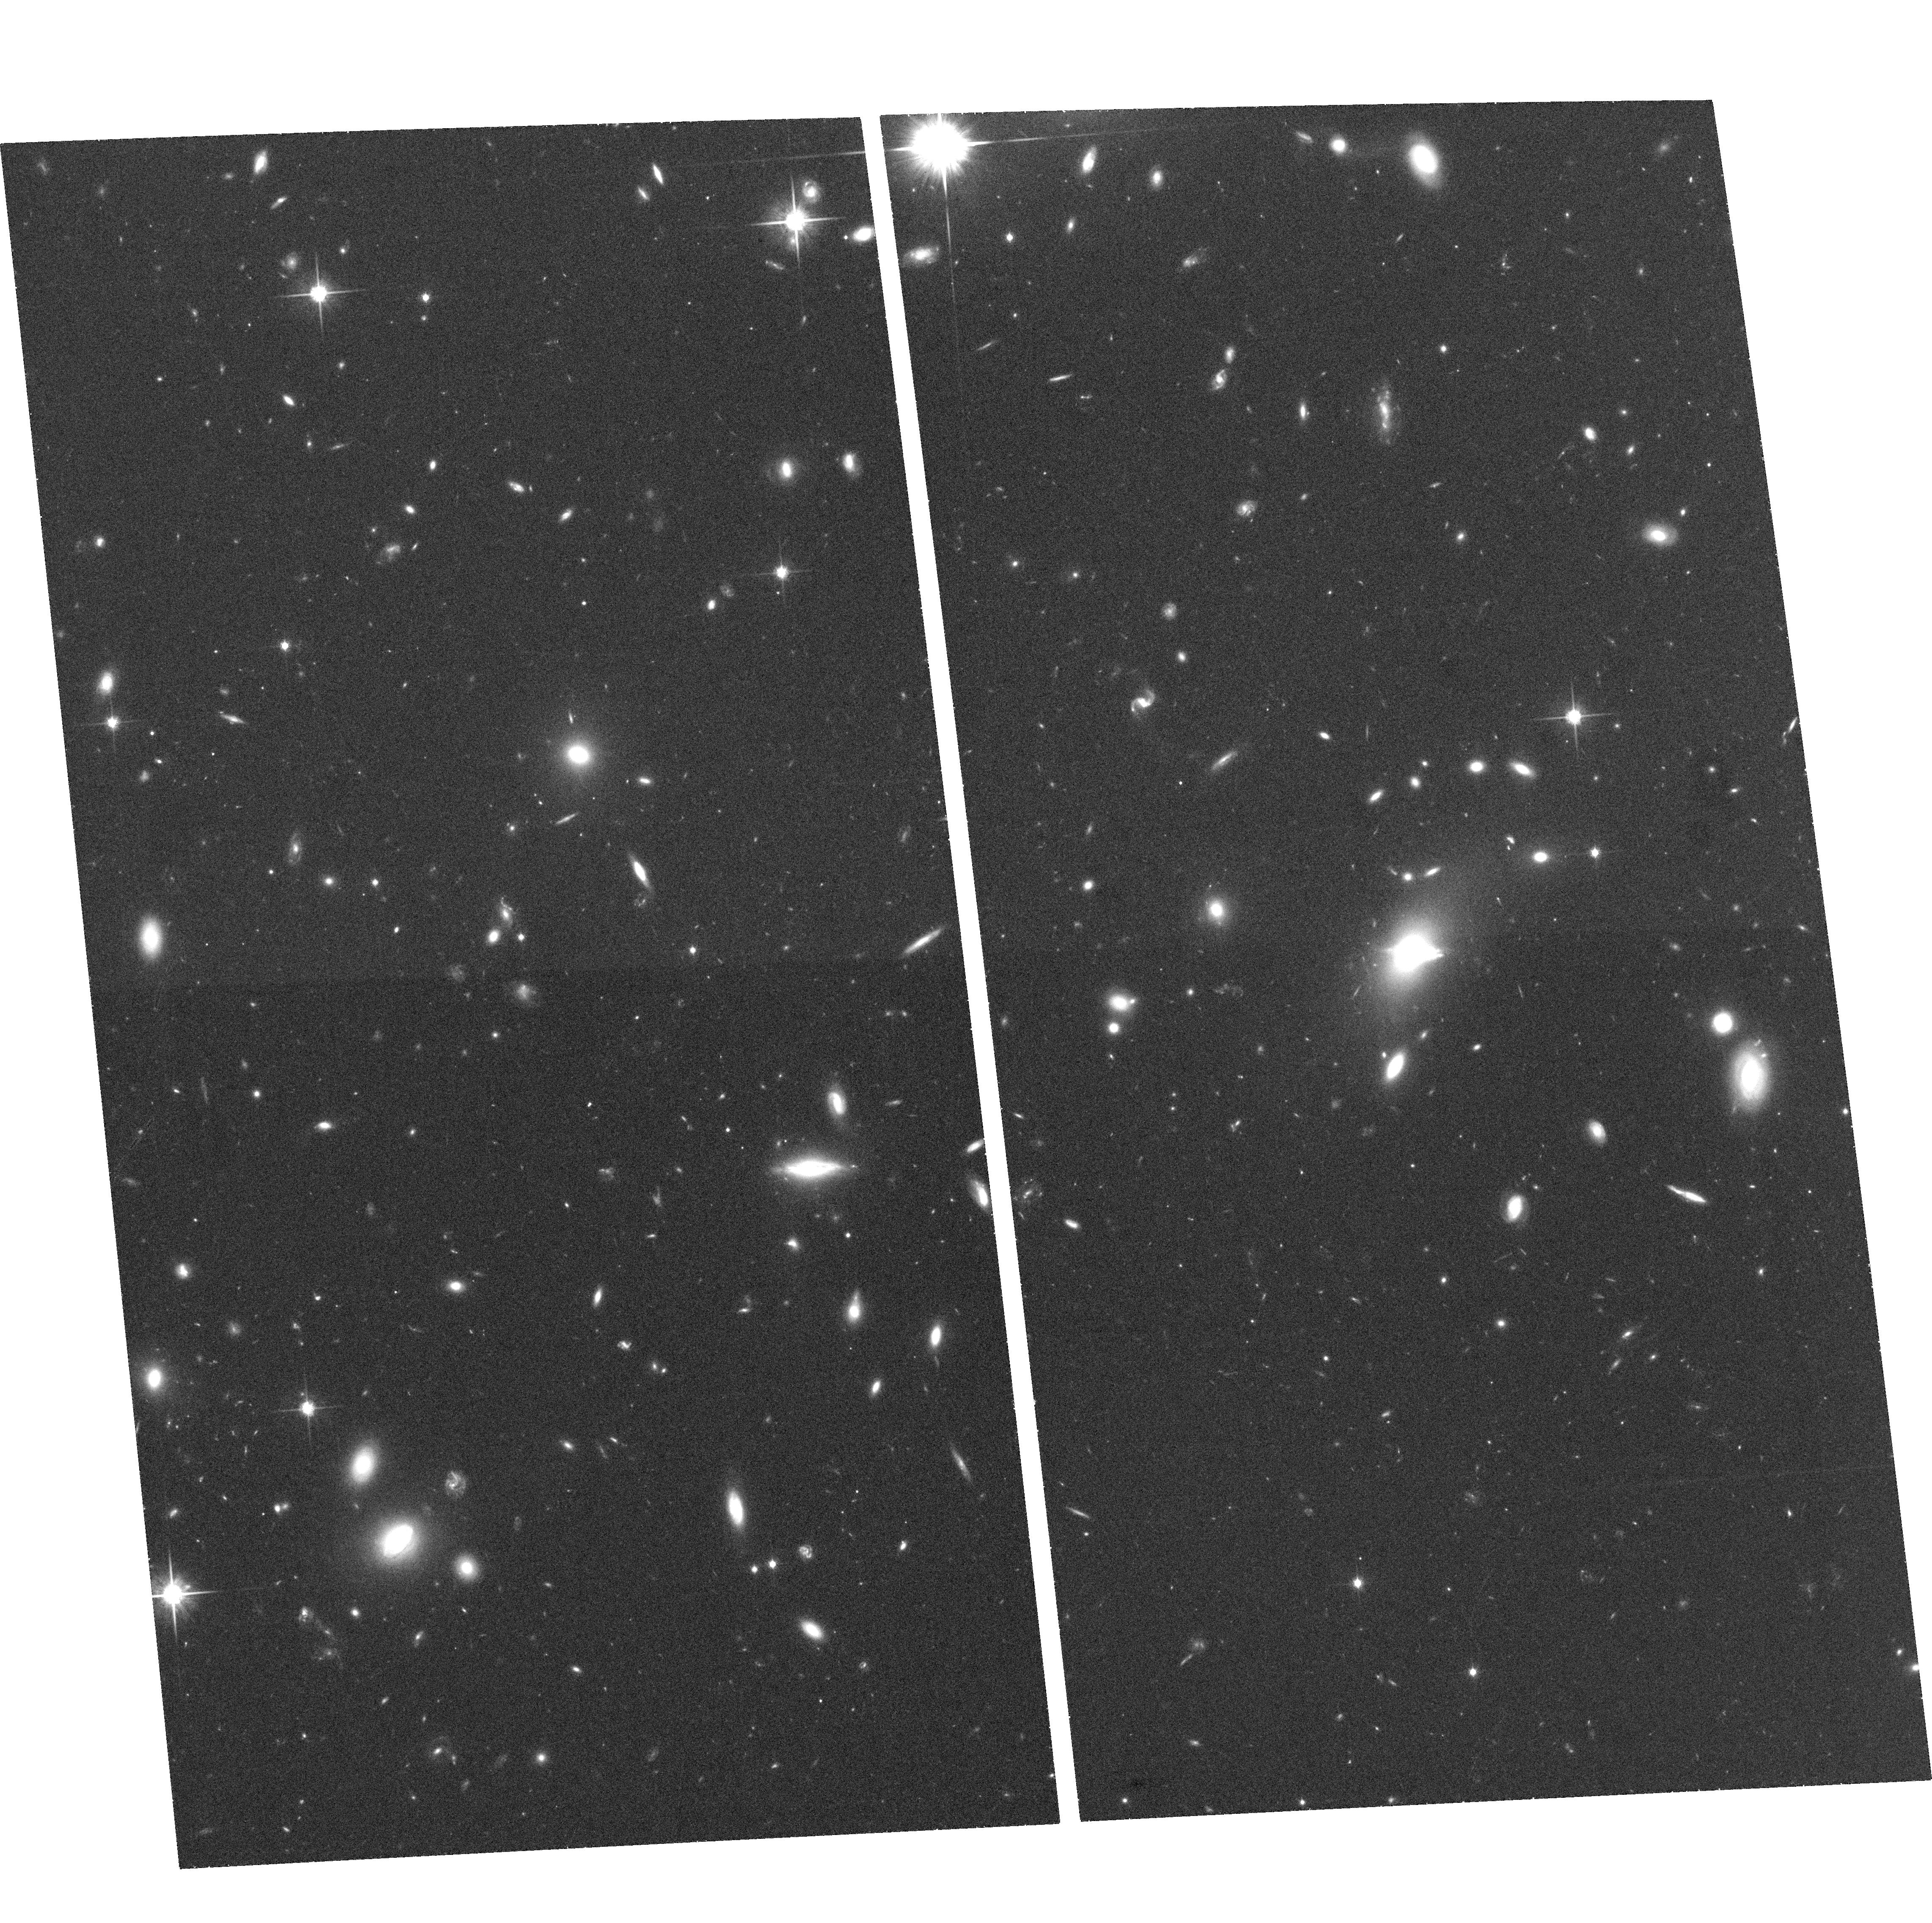
Target: SDSSJ0903+3139. Instrument: ACS/WFC. Filter: F814W. Exposure: 35 min. Observation ID: hst_10886_11_acs_wfc_f814w_j9op11

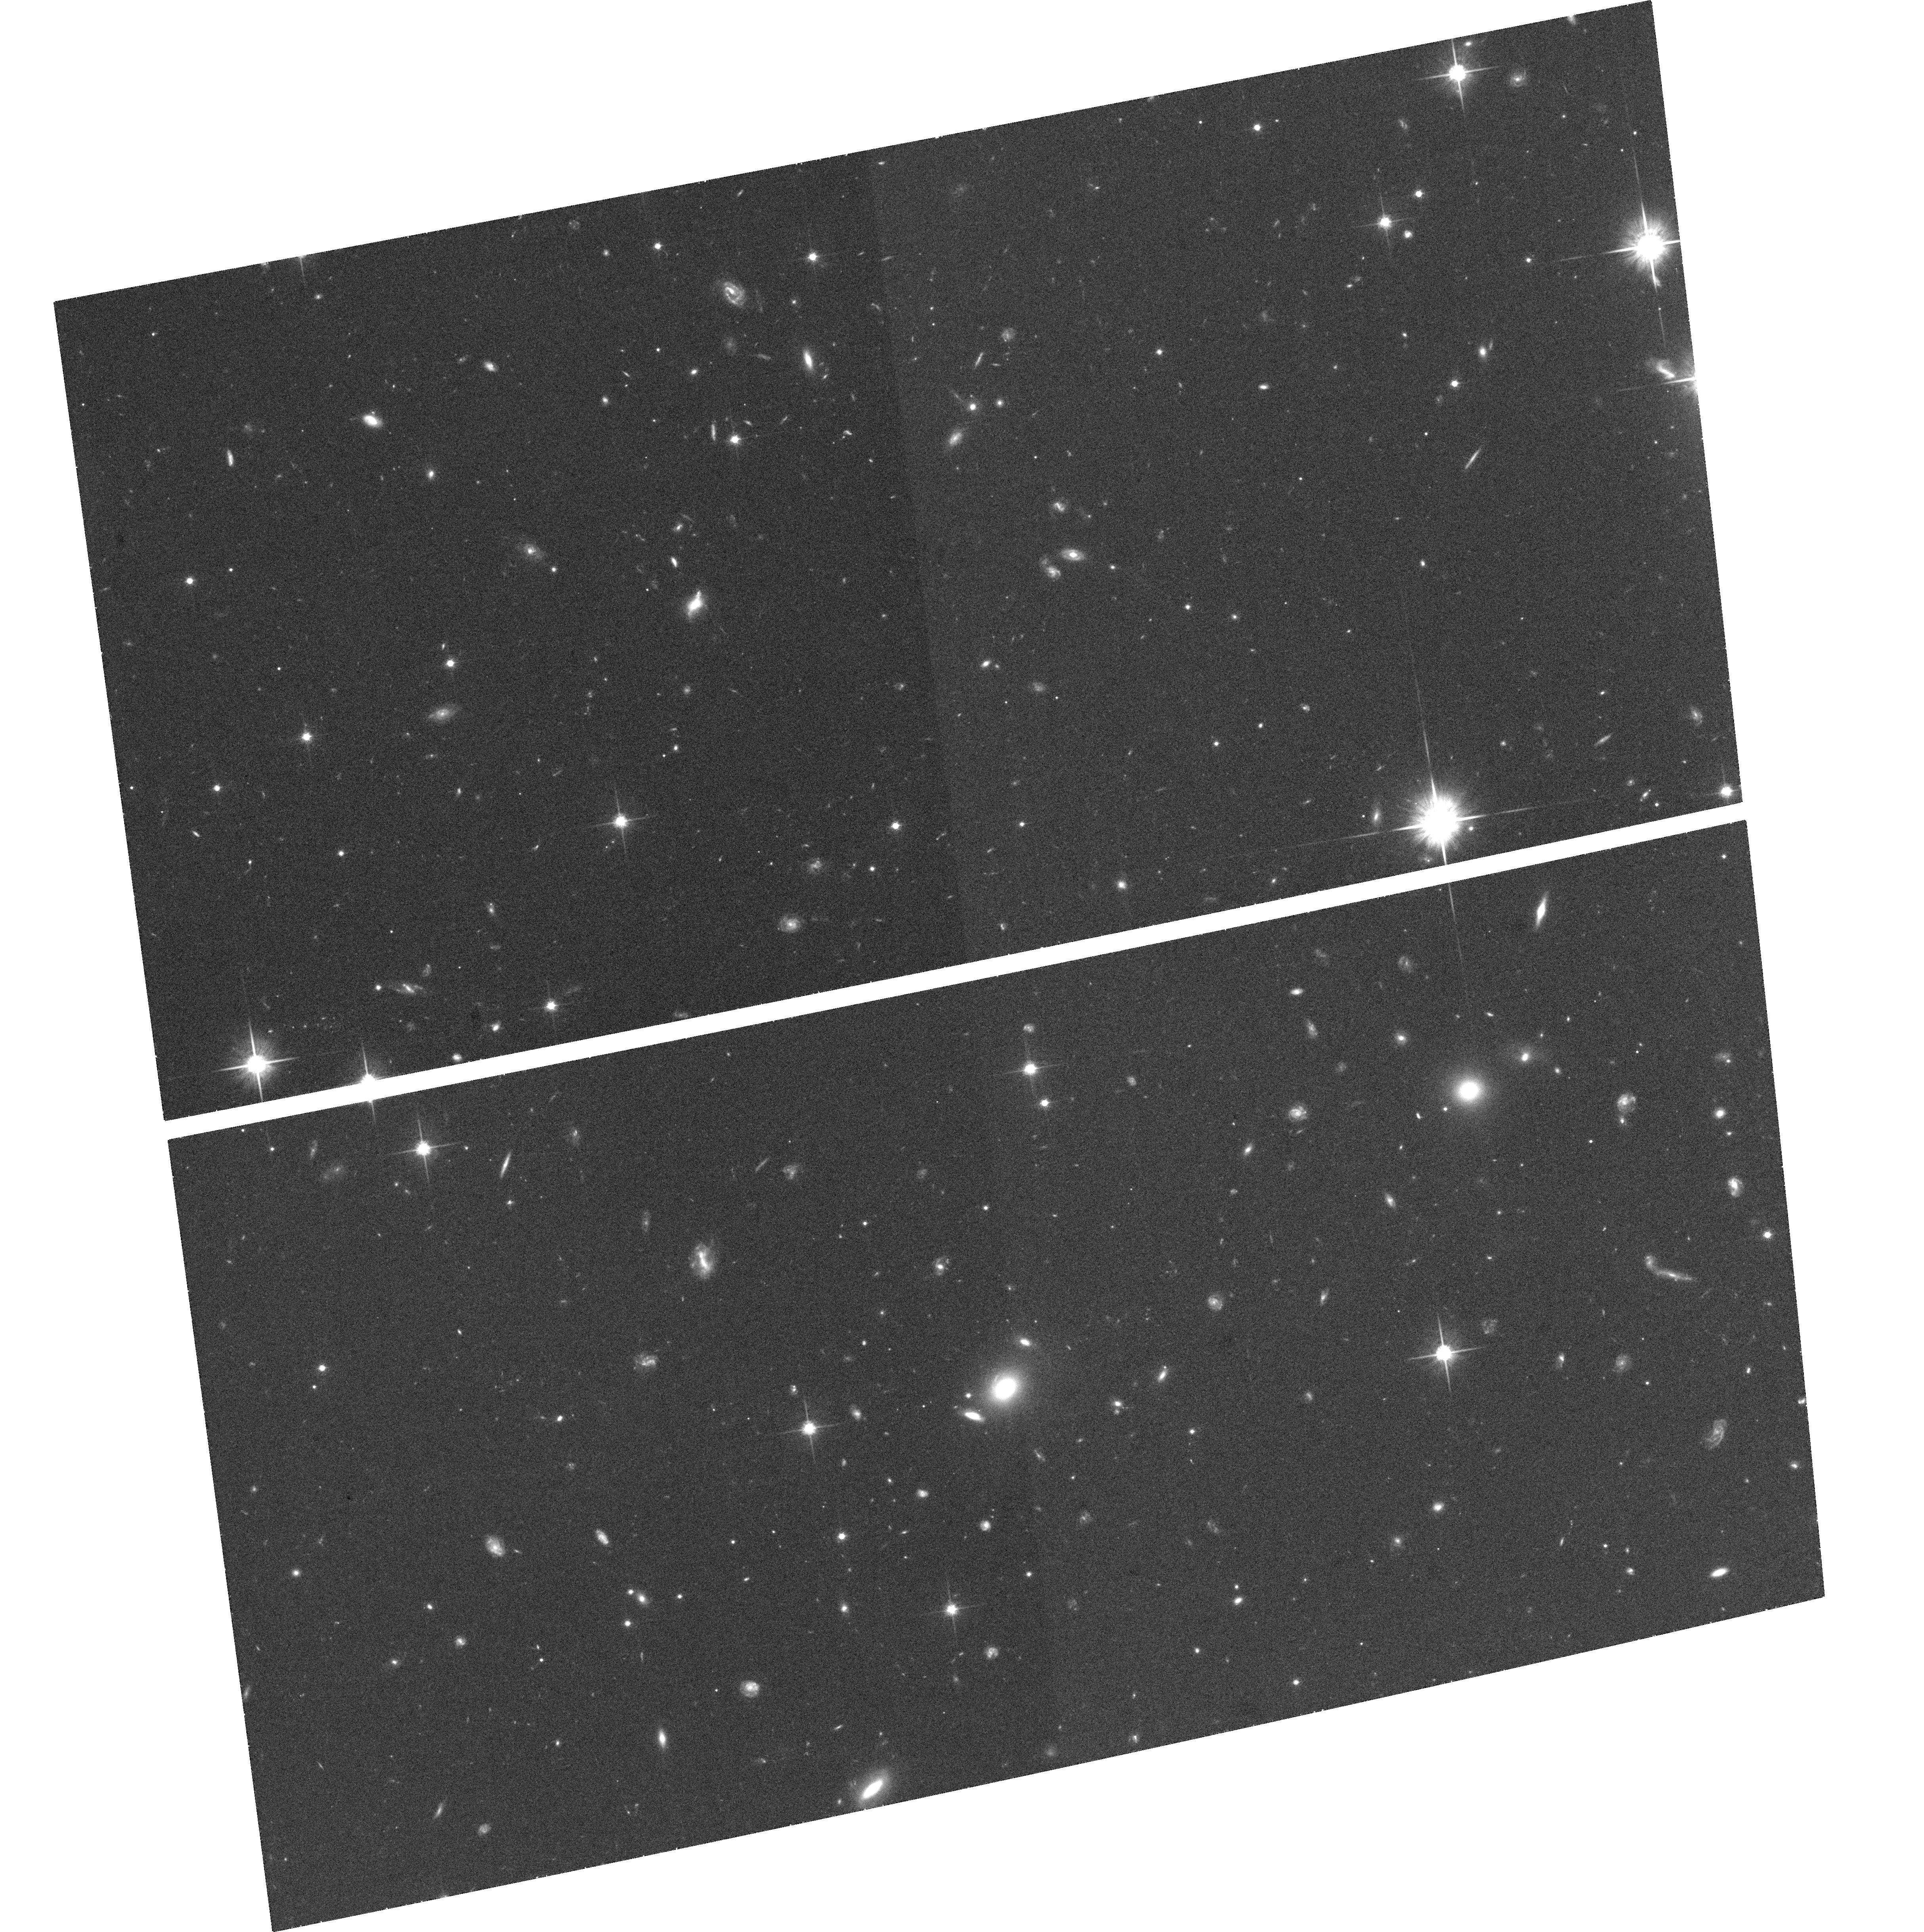
Target: SDSSJ2225+1259. Instrument: ACS/WFC. Filter: F814W. Exposure: 35 min. Observation ID: hst_10886_48_acs_wfc_f814w_j9op48

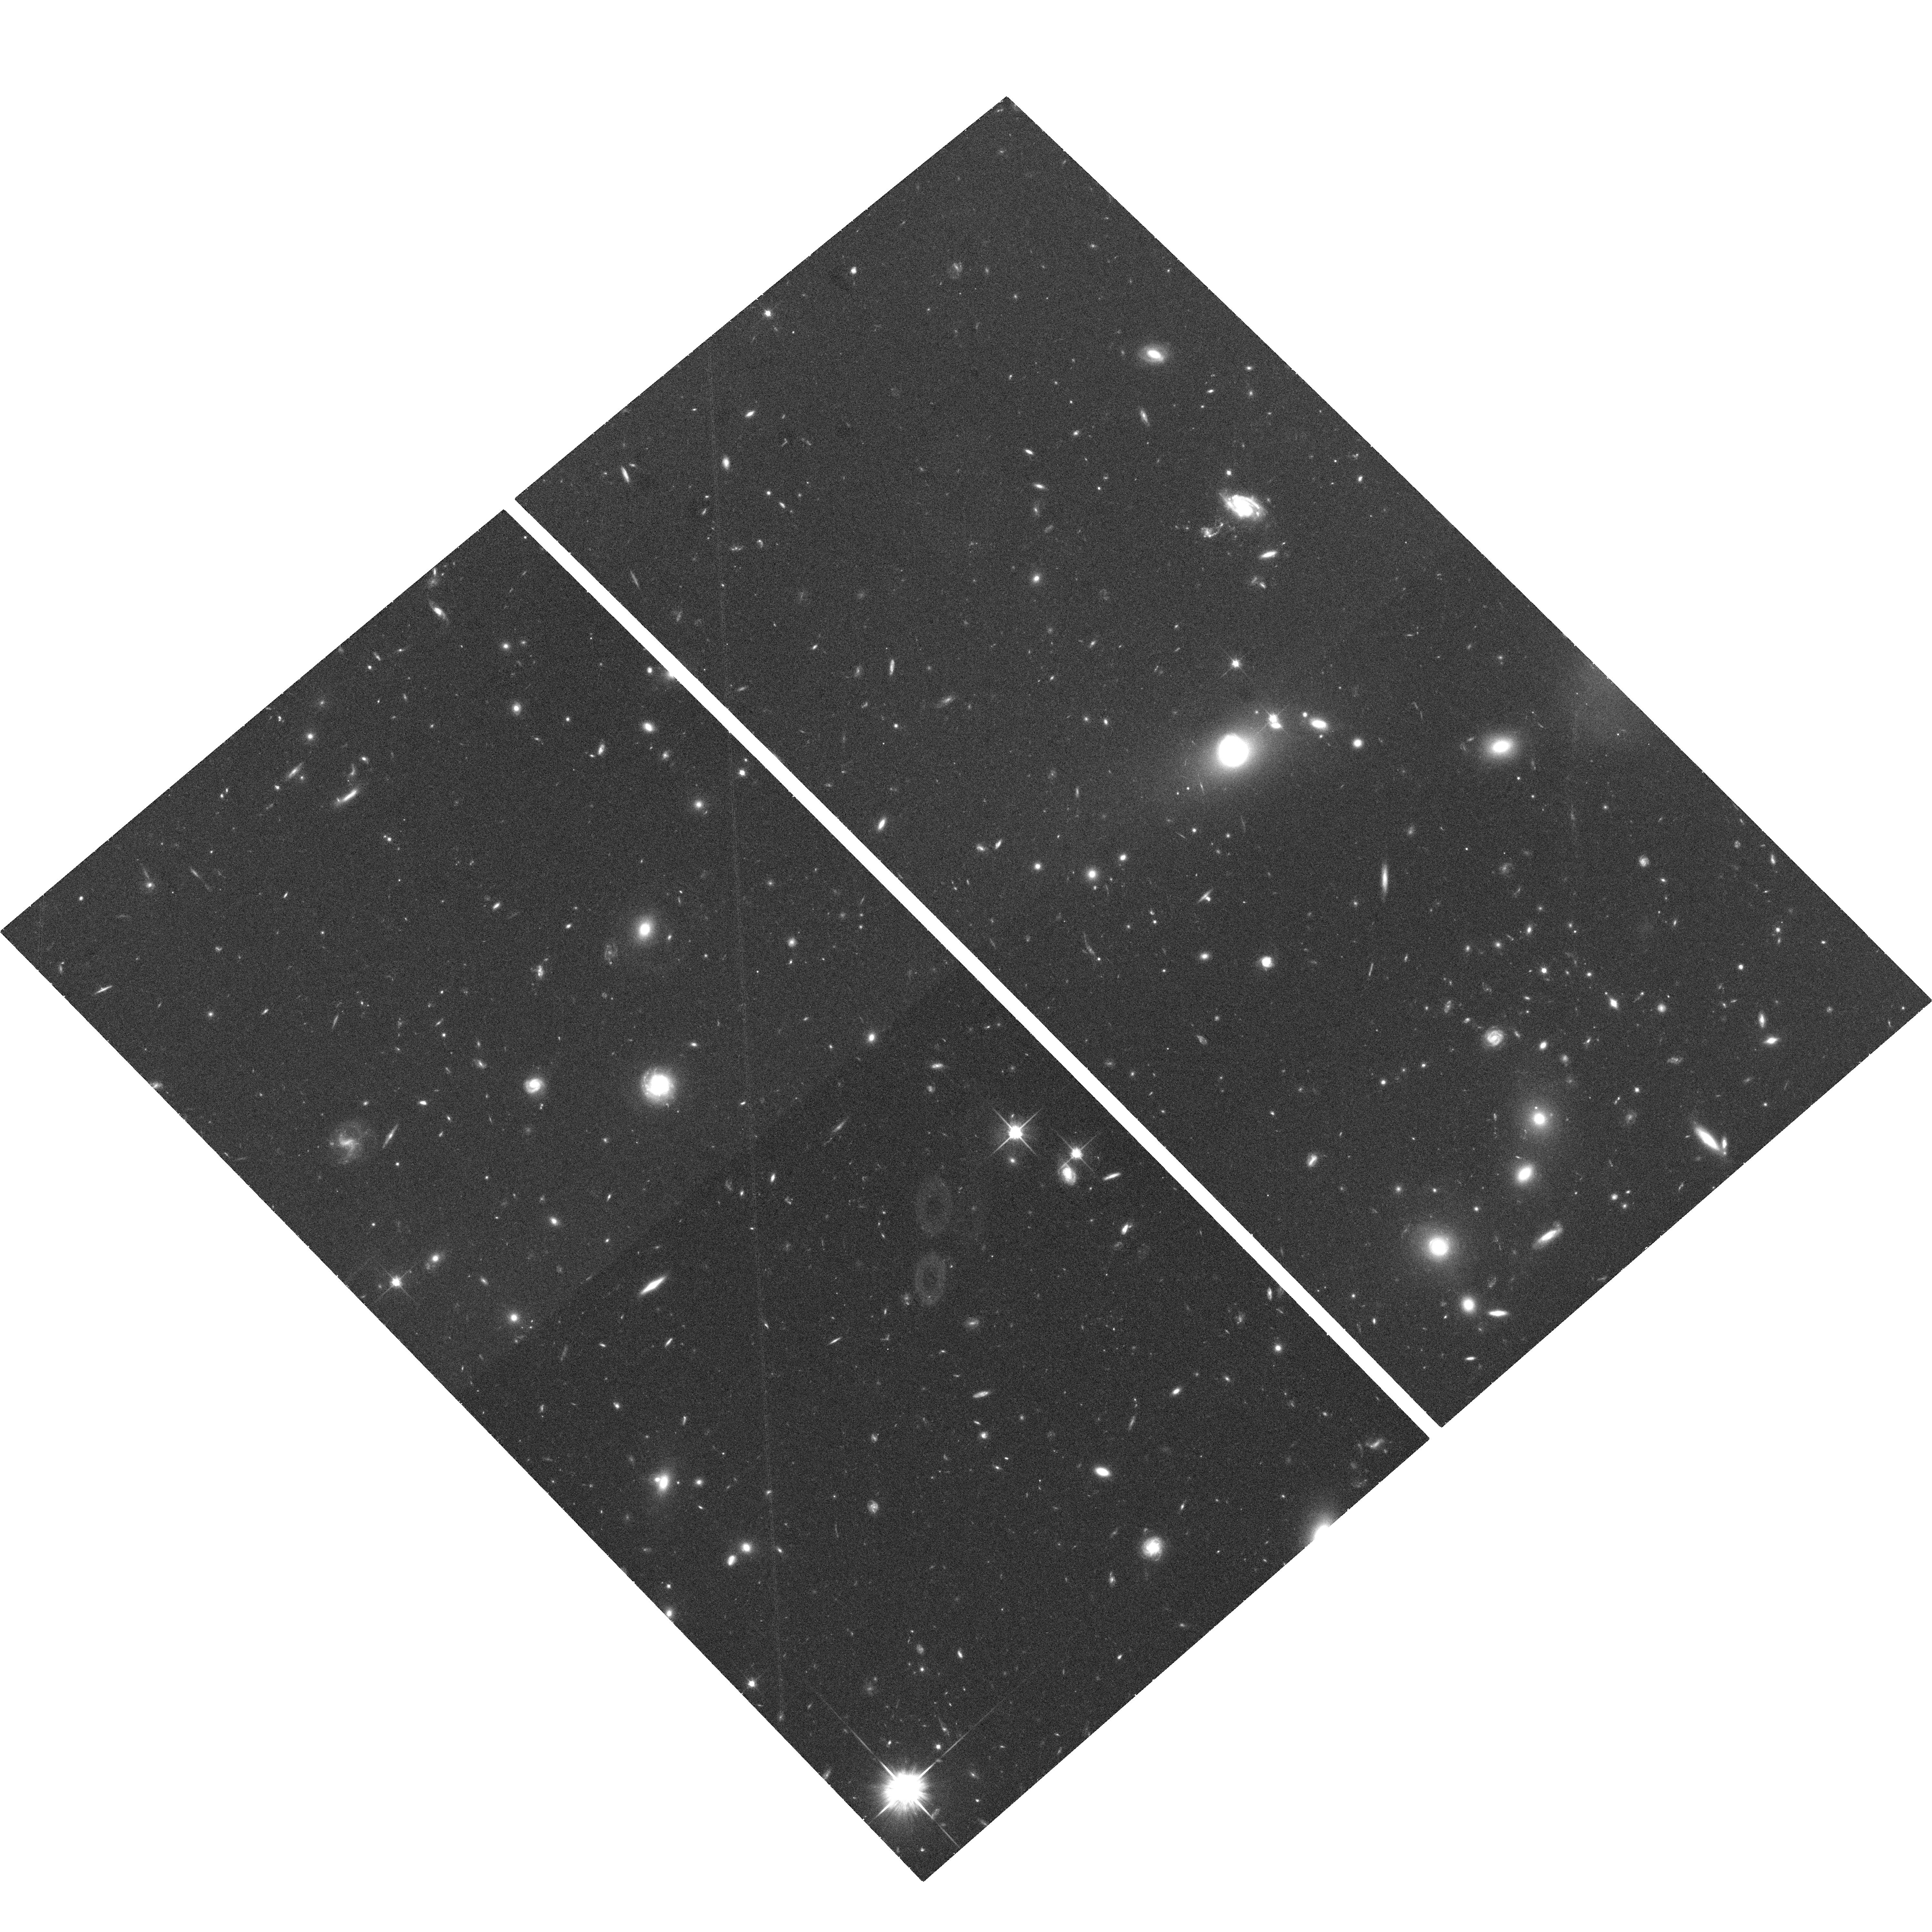
Target: SDSSJ1430+4105. Instrument: ACS/WFC. Filter: F814W. Exposure: 35 min. Observation ID: hst_10886_36_acs_wfc_f814w_j9op36

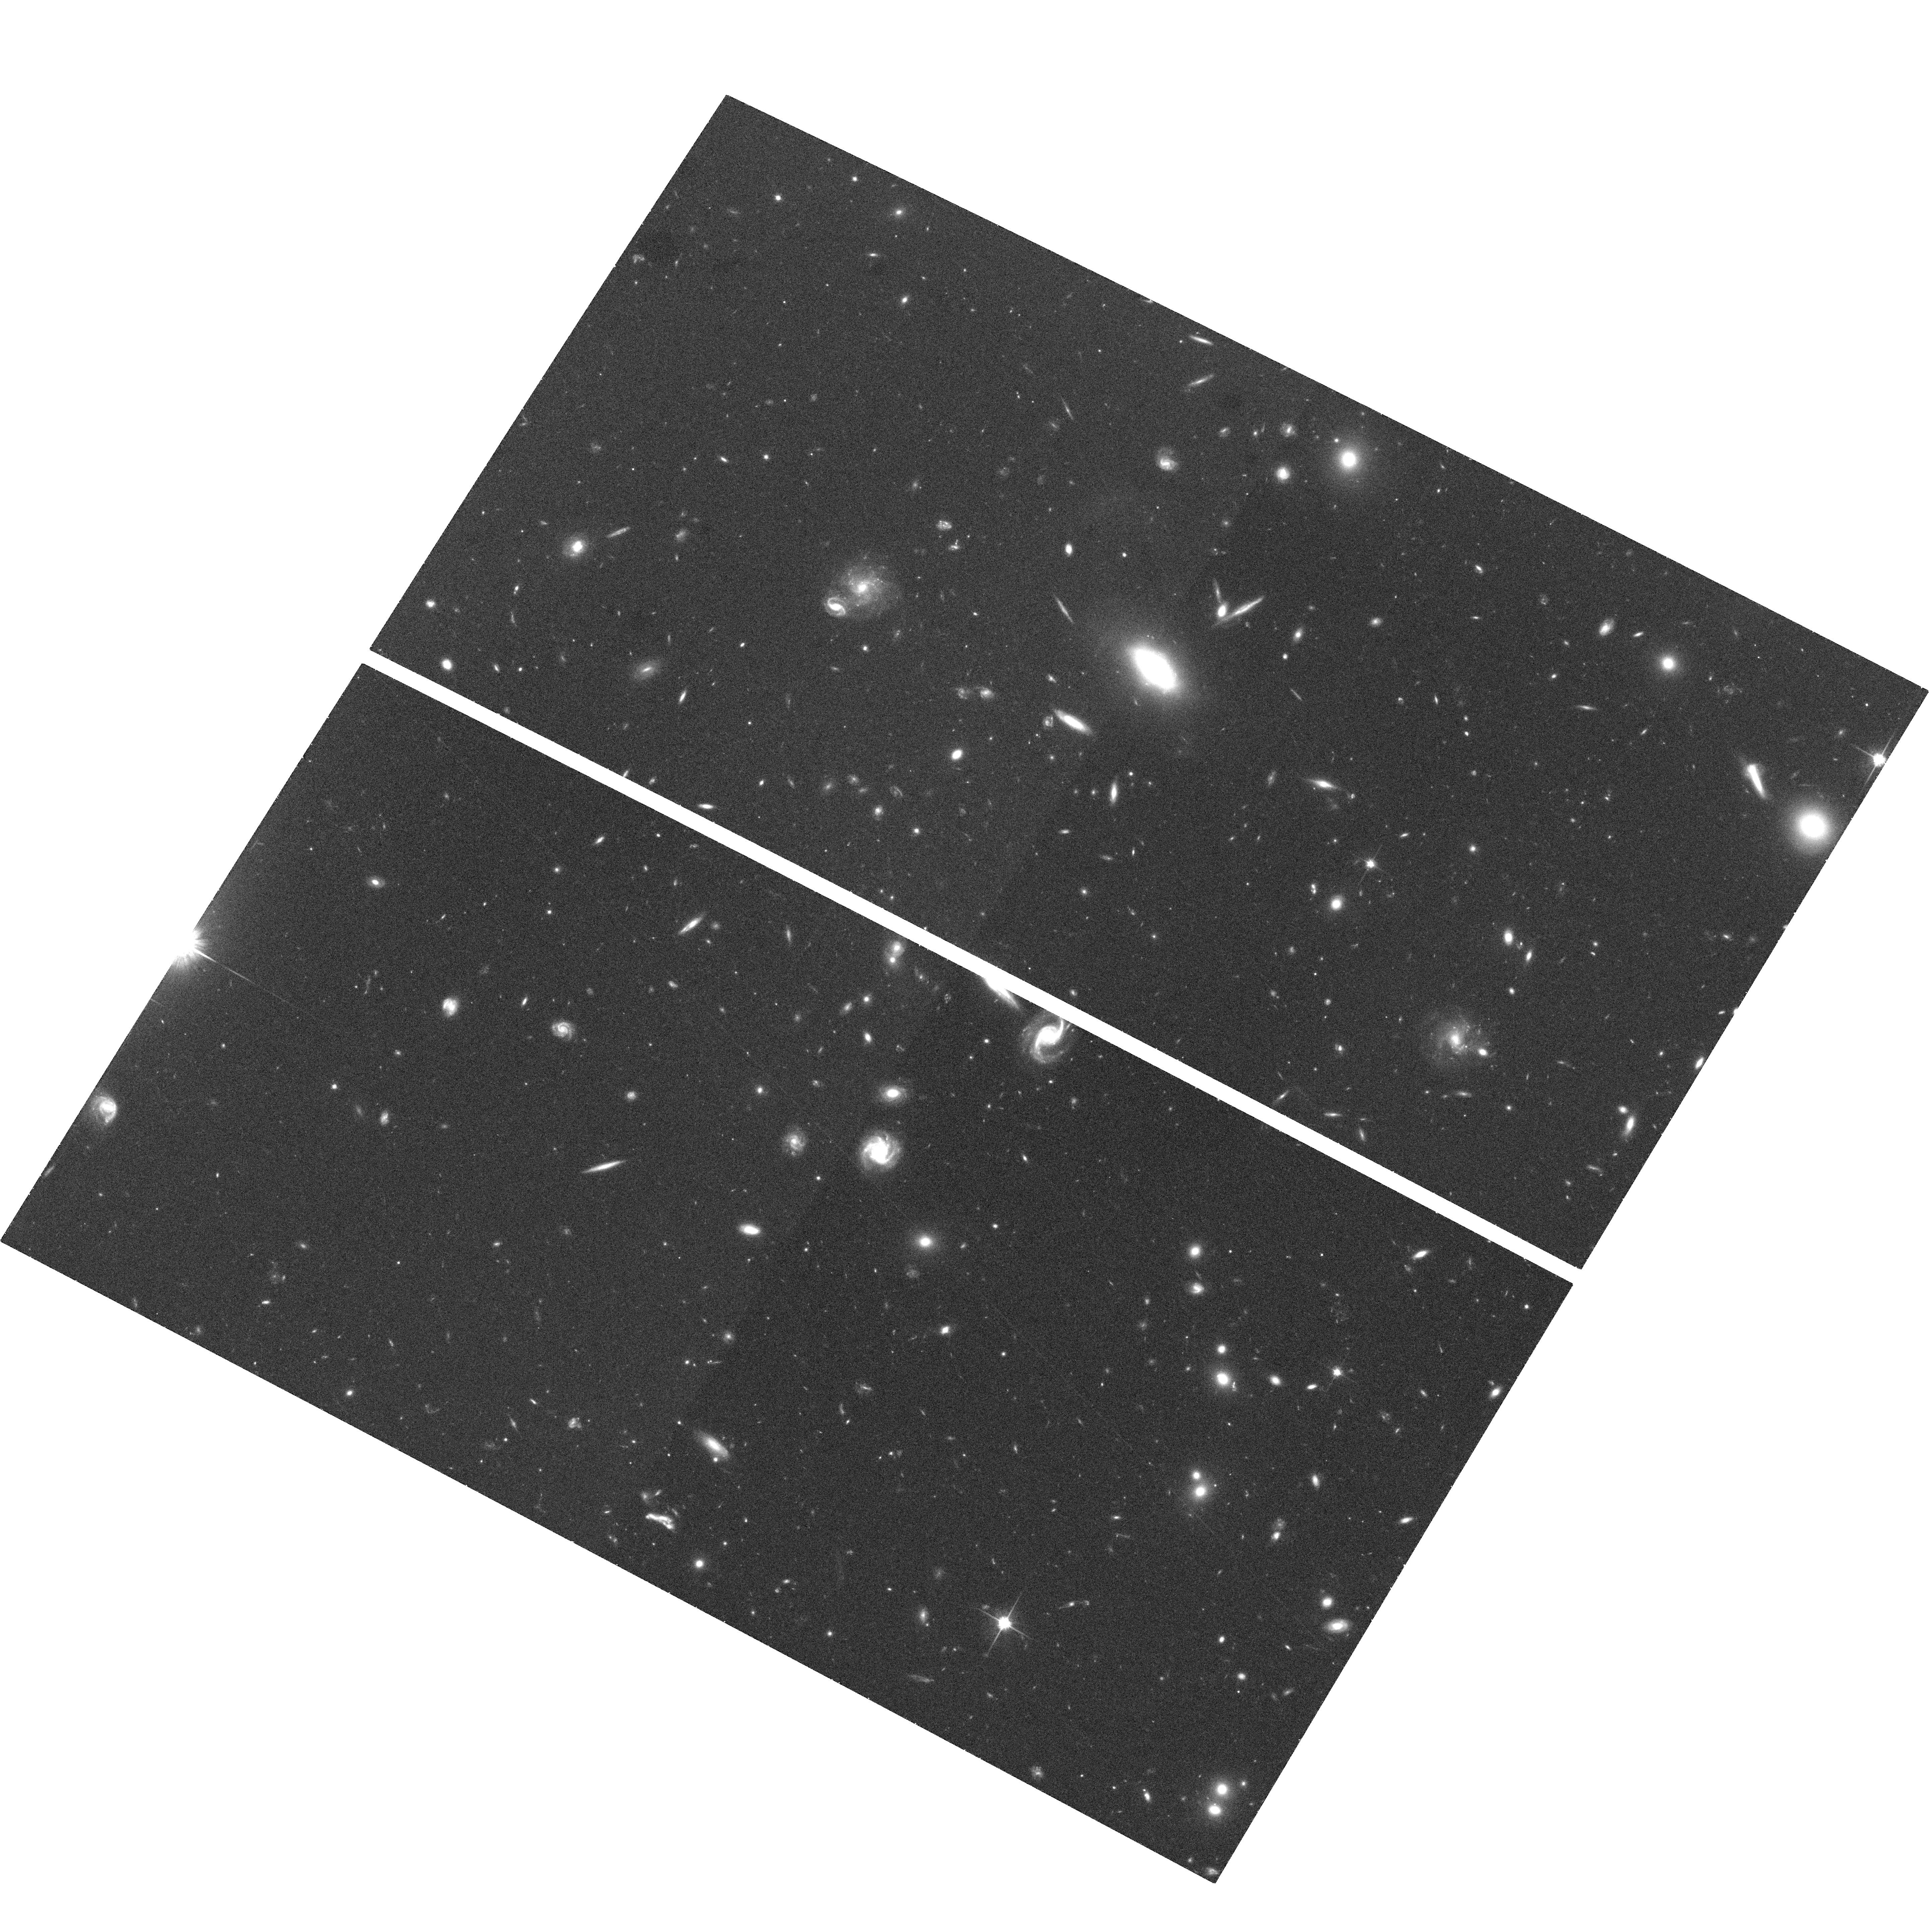
Target: SDSSJ1103+5322. Instrument: ACS/WFC. Filter: F814W. Exposure: 36 min. Observation ID: hst_10886_23_acs_wfc_f814w_j9op23

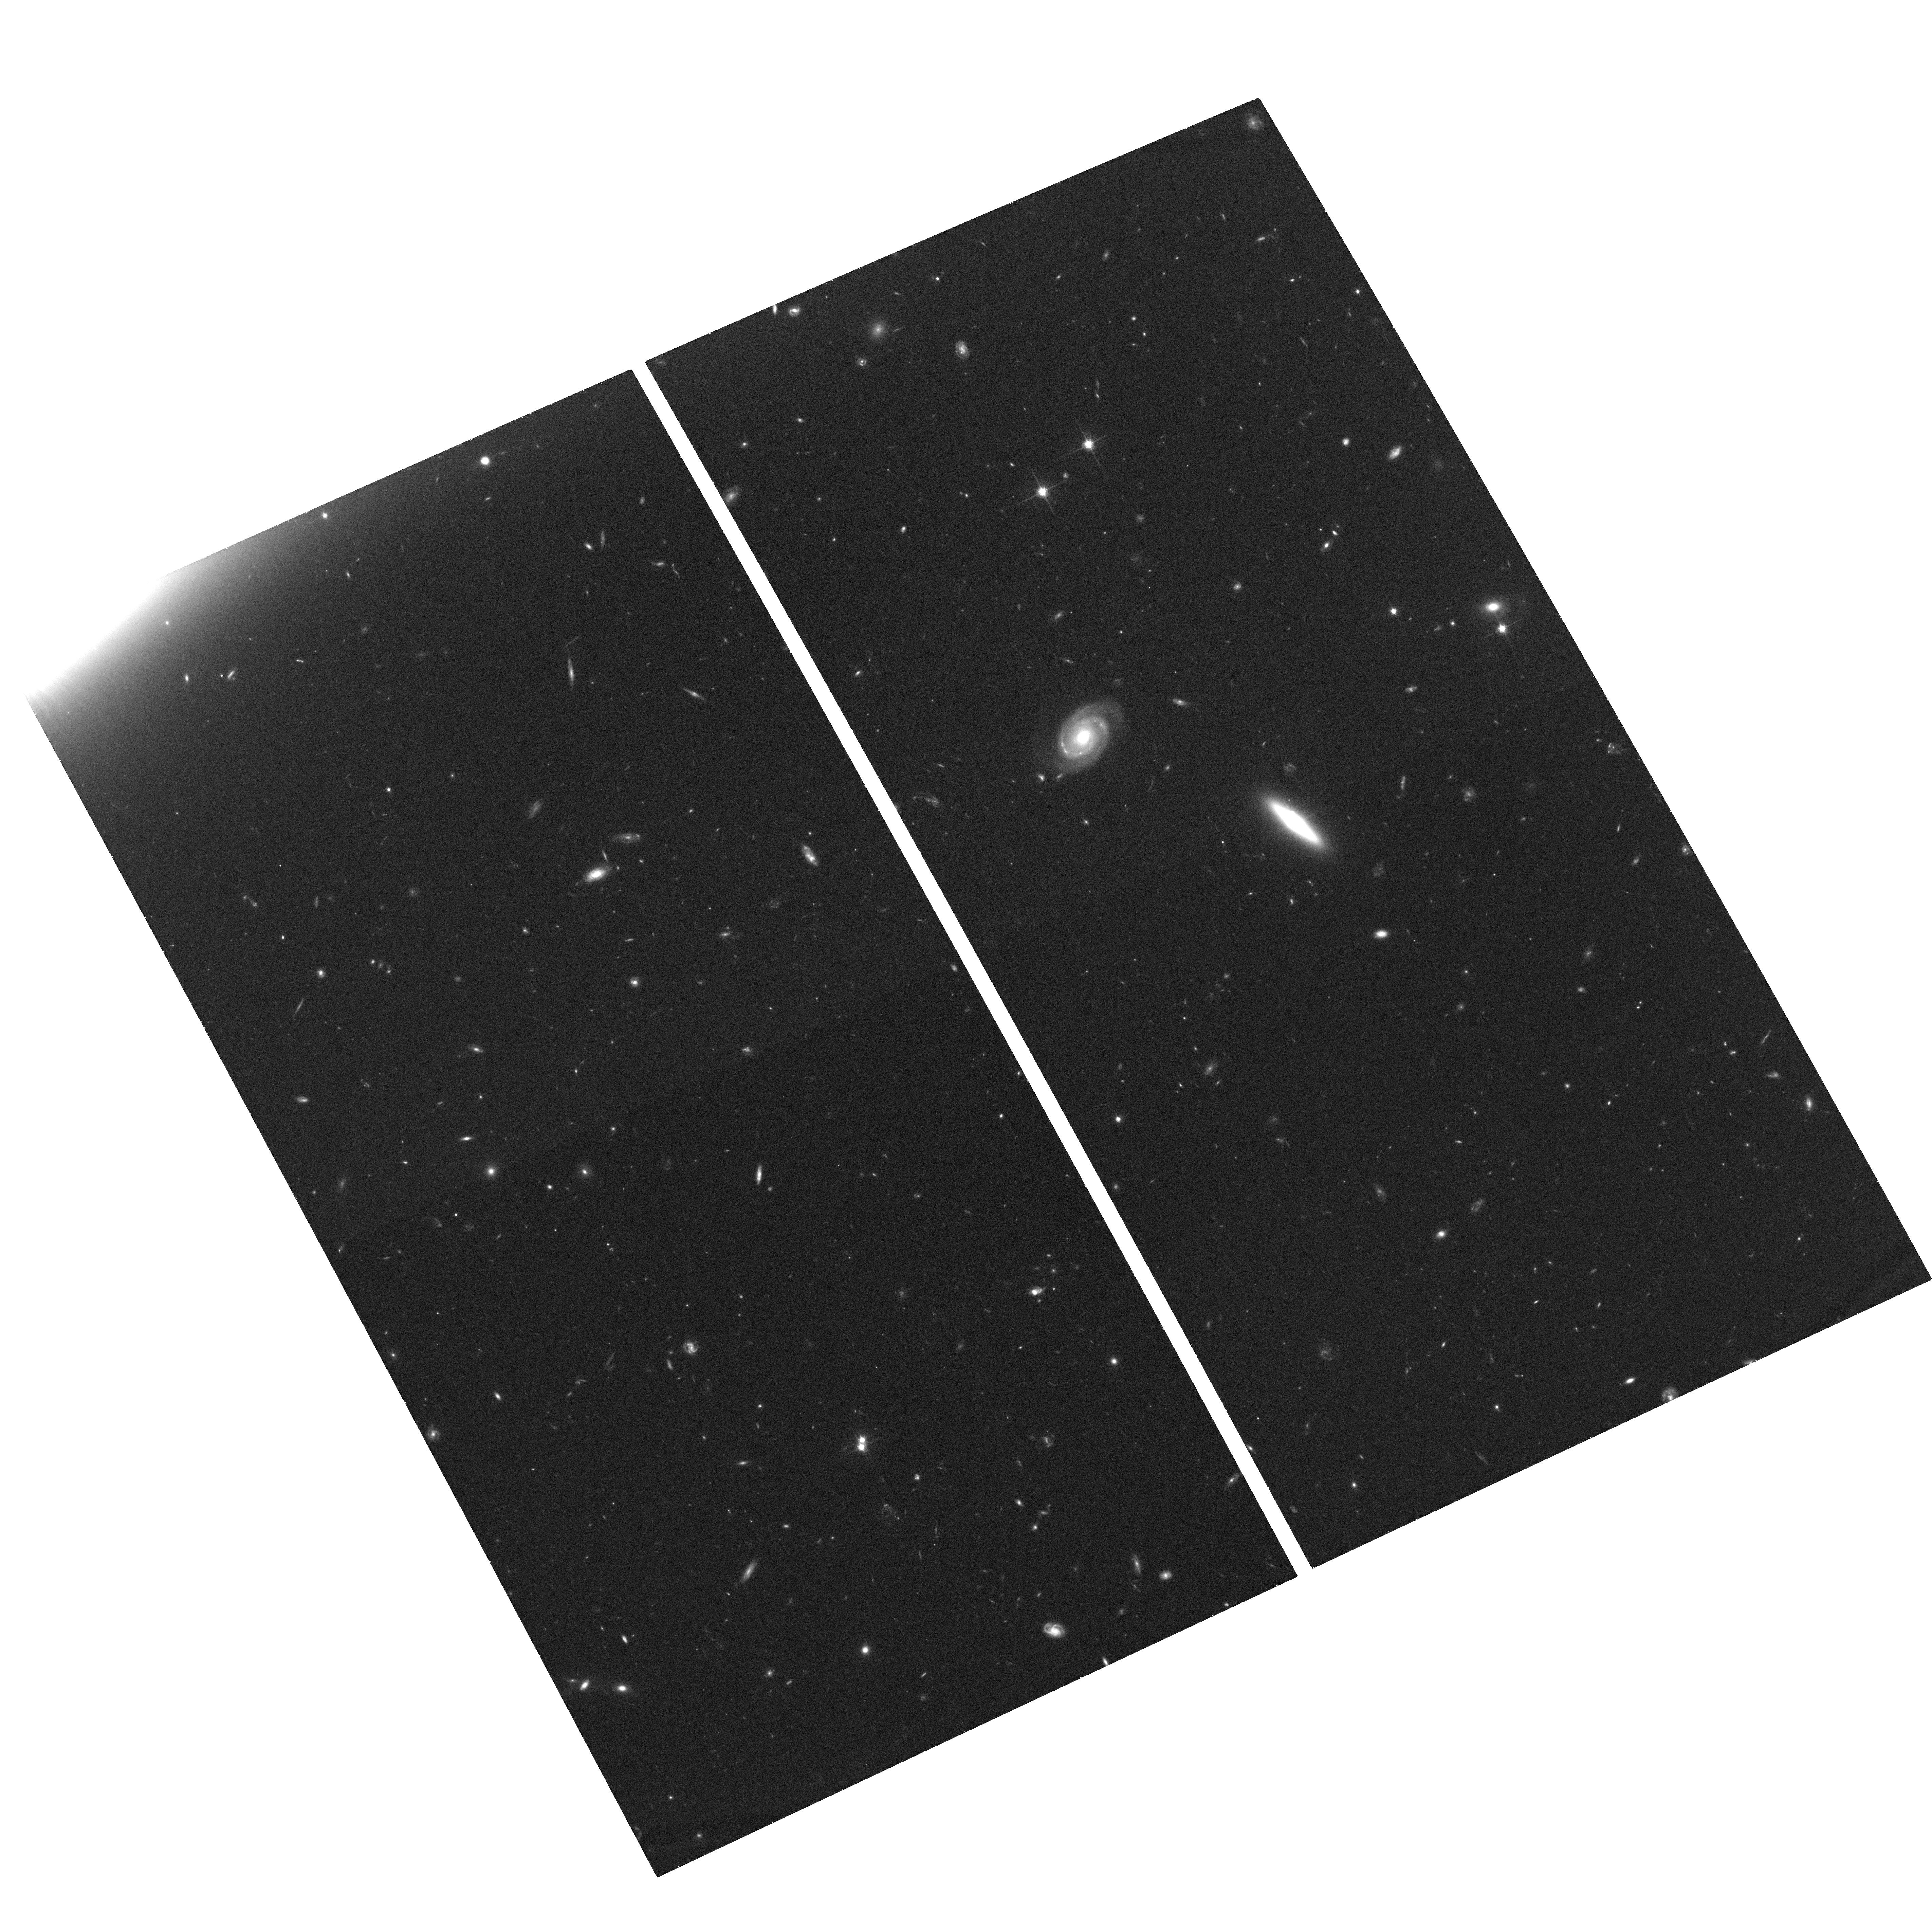
Target: SDSSJ1046+4151. Instrument: ACS/WFC. Filter: F814W. Exposure: 35 min. Observation ID: hst_10886_22_acs_wfc_f814w_j9op22

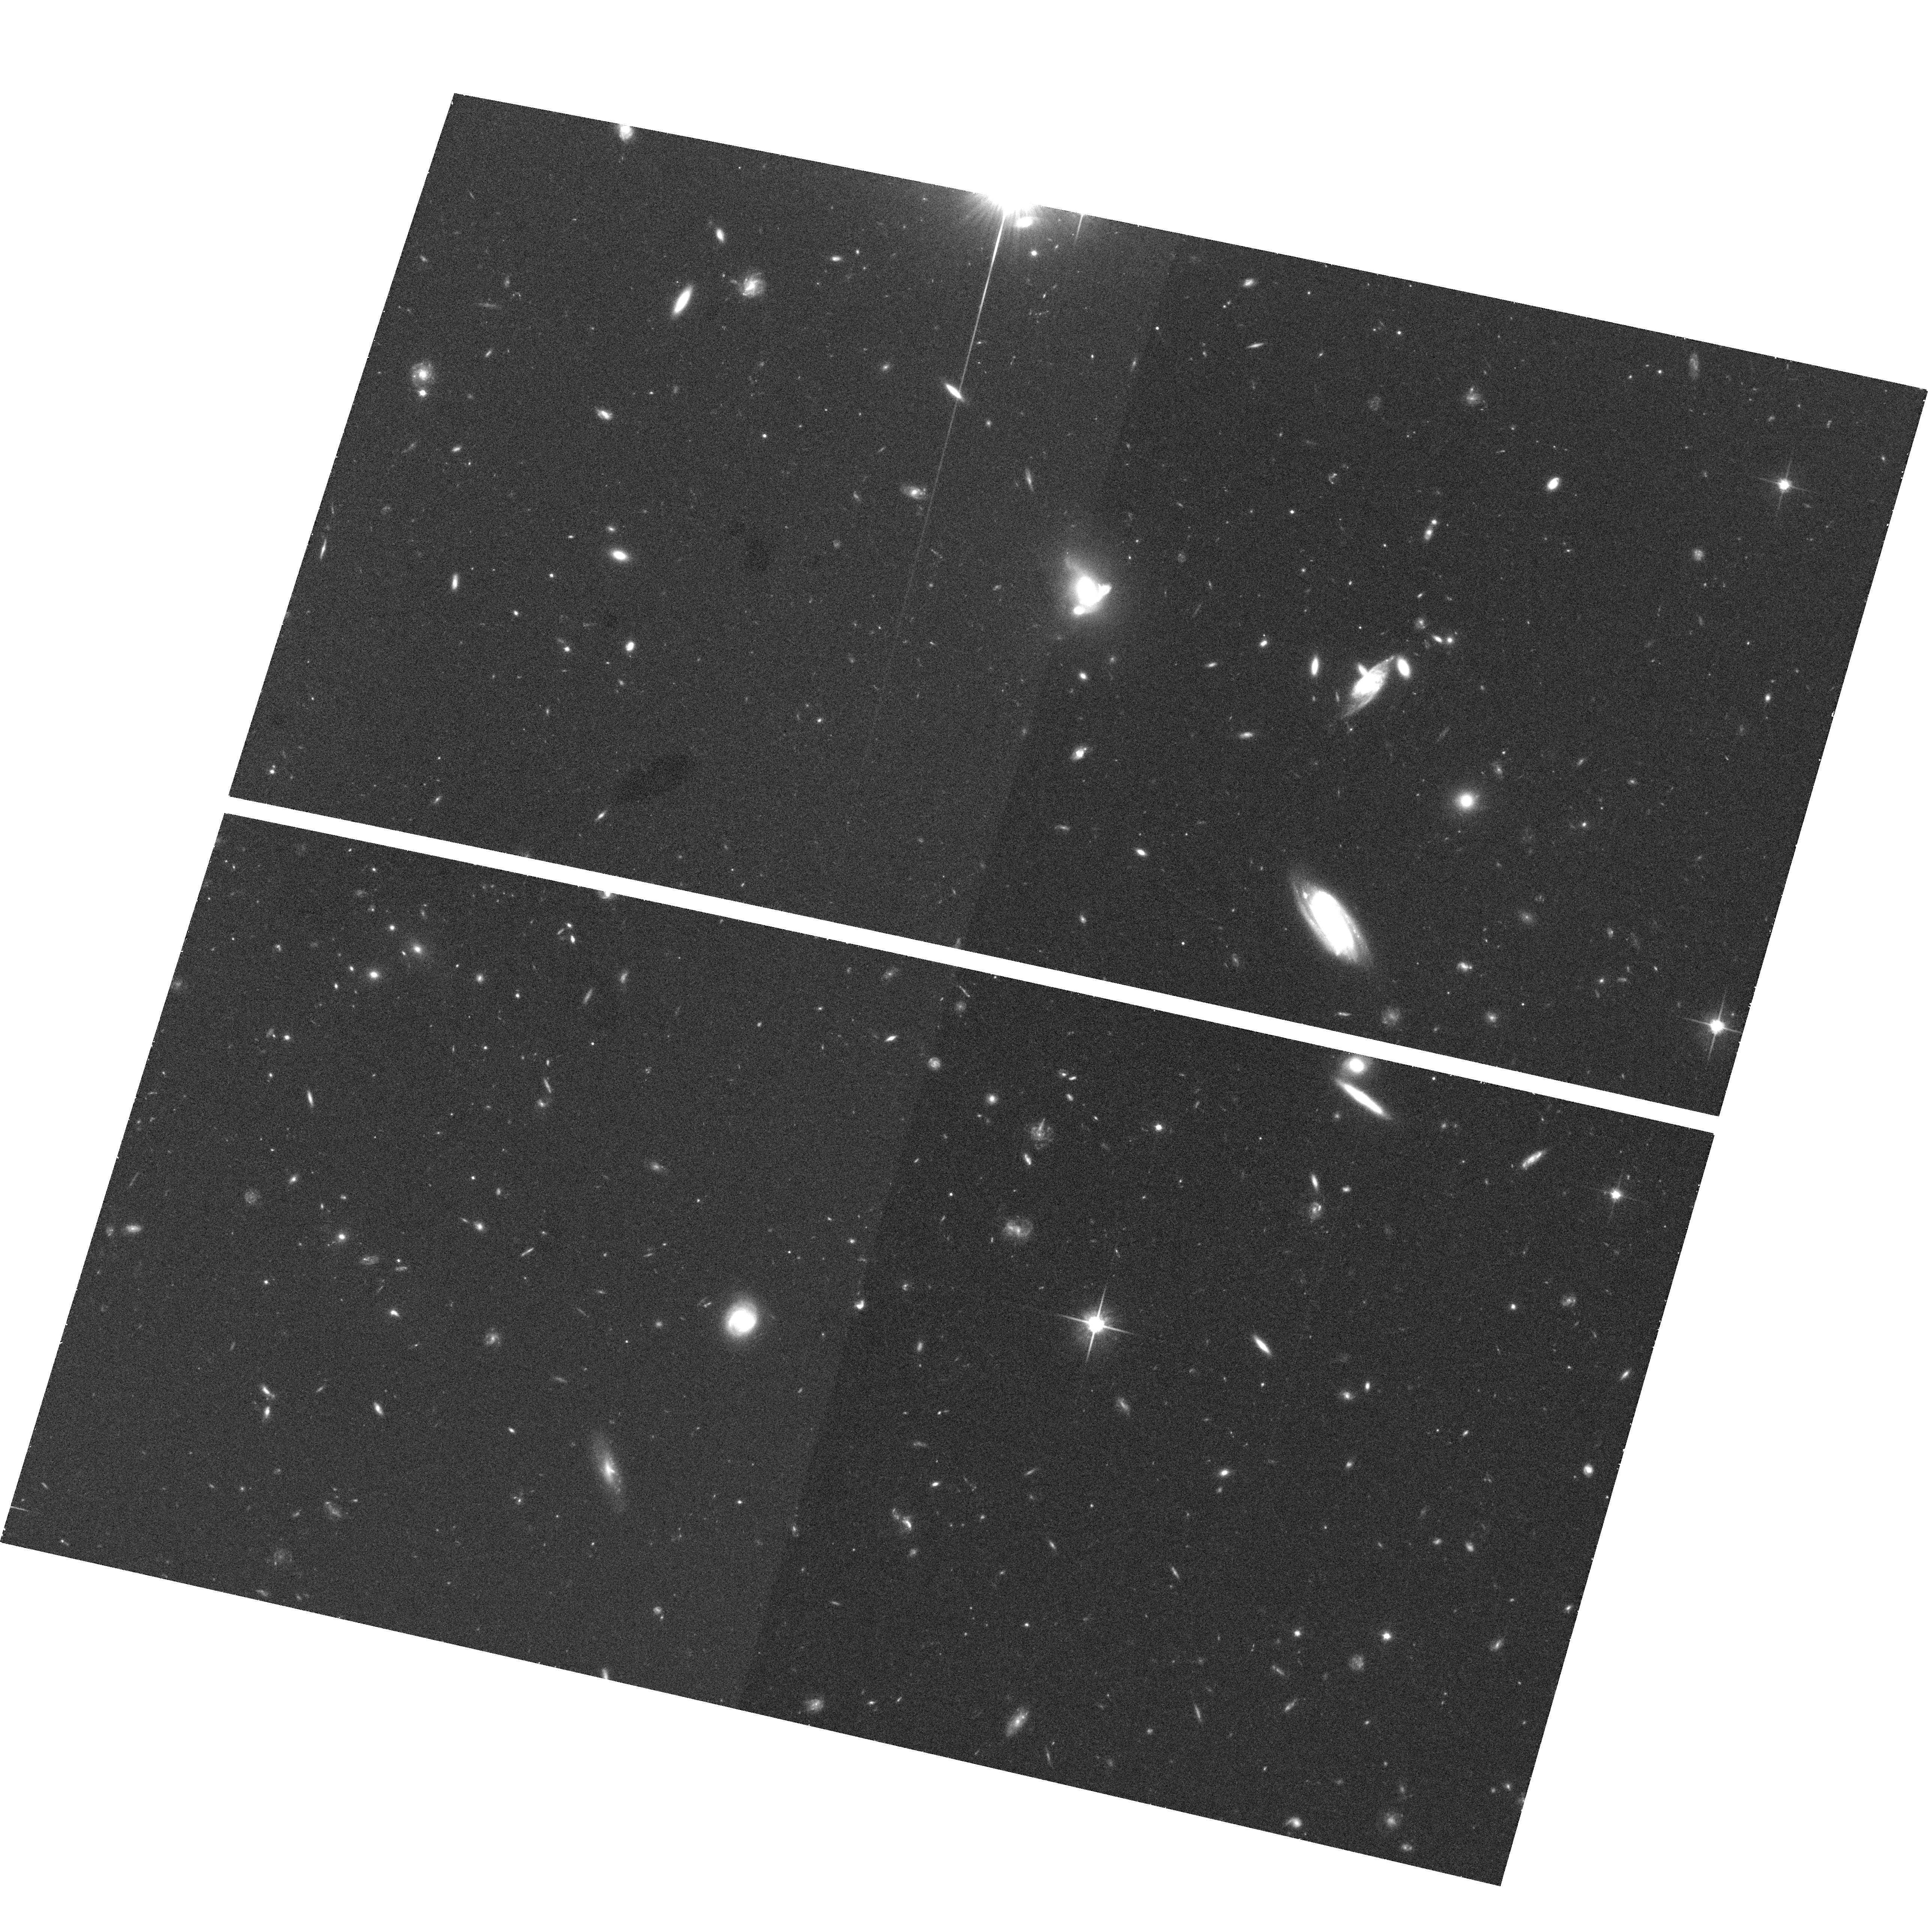
Target: SDSSJ1416+5136. Instrument: ACS/WFC. Filter: F814W. Exposure: 36 min. Observation ID: hst_10886_35_acs_wfc_f814w_j9op35

The Sloan Lens ACS Survey: Towards 100 New Strong Lenses (PI: Bolton, Adam S.)

As a continuation of the highly successful Sloan Lens ACS (SLACS) Survey for new strong gravitational lenses, we propose one orbit of ACS-WFC F814W imaging for each of 50 high-probability strong galaxy-galaxy lens candidates. These observations will confirm new lens systems and permit immediate and accurate photometry, shape measurement, and mass modeling of the lens galaxies. The lenses delivered by the SLACS Survey all show extended source structure, furnishing more constraints on the projected lens potential than lensed-quasar image positions. In addition, SLACS lenses have lens galaxies that are much brighter than their lensed sources, facilitating detailed photometric and dynamical observation of the former. When confirmed lenses from this proposal are combined with lenses discovered by SLACS in Cycles 13 and 14, we expect the final SLACS lens sample to number 80--100: an approximate doubling of the number of known galaxy-scale strong gravitational lenses and an order-of-magnitude increase in the number of optical Einstein rings. By virtue of its homogeneous selection and sheer size, the SLACS sample will allow an unprecedented exploration of the mass structure of the early-type galaxy population as a function of all other observable quantities. This new sample will be a valuable resource to the astronomical community by enabling qualitatively new strong lensing science, and as such we will waive all but a short (3-month) proprietary period on the observations.